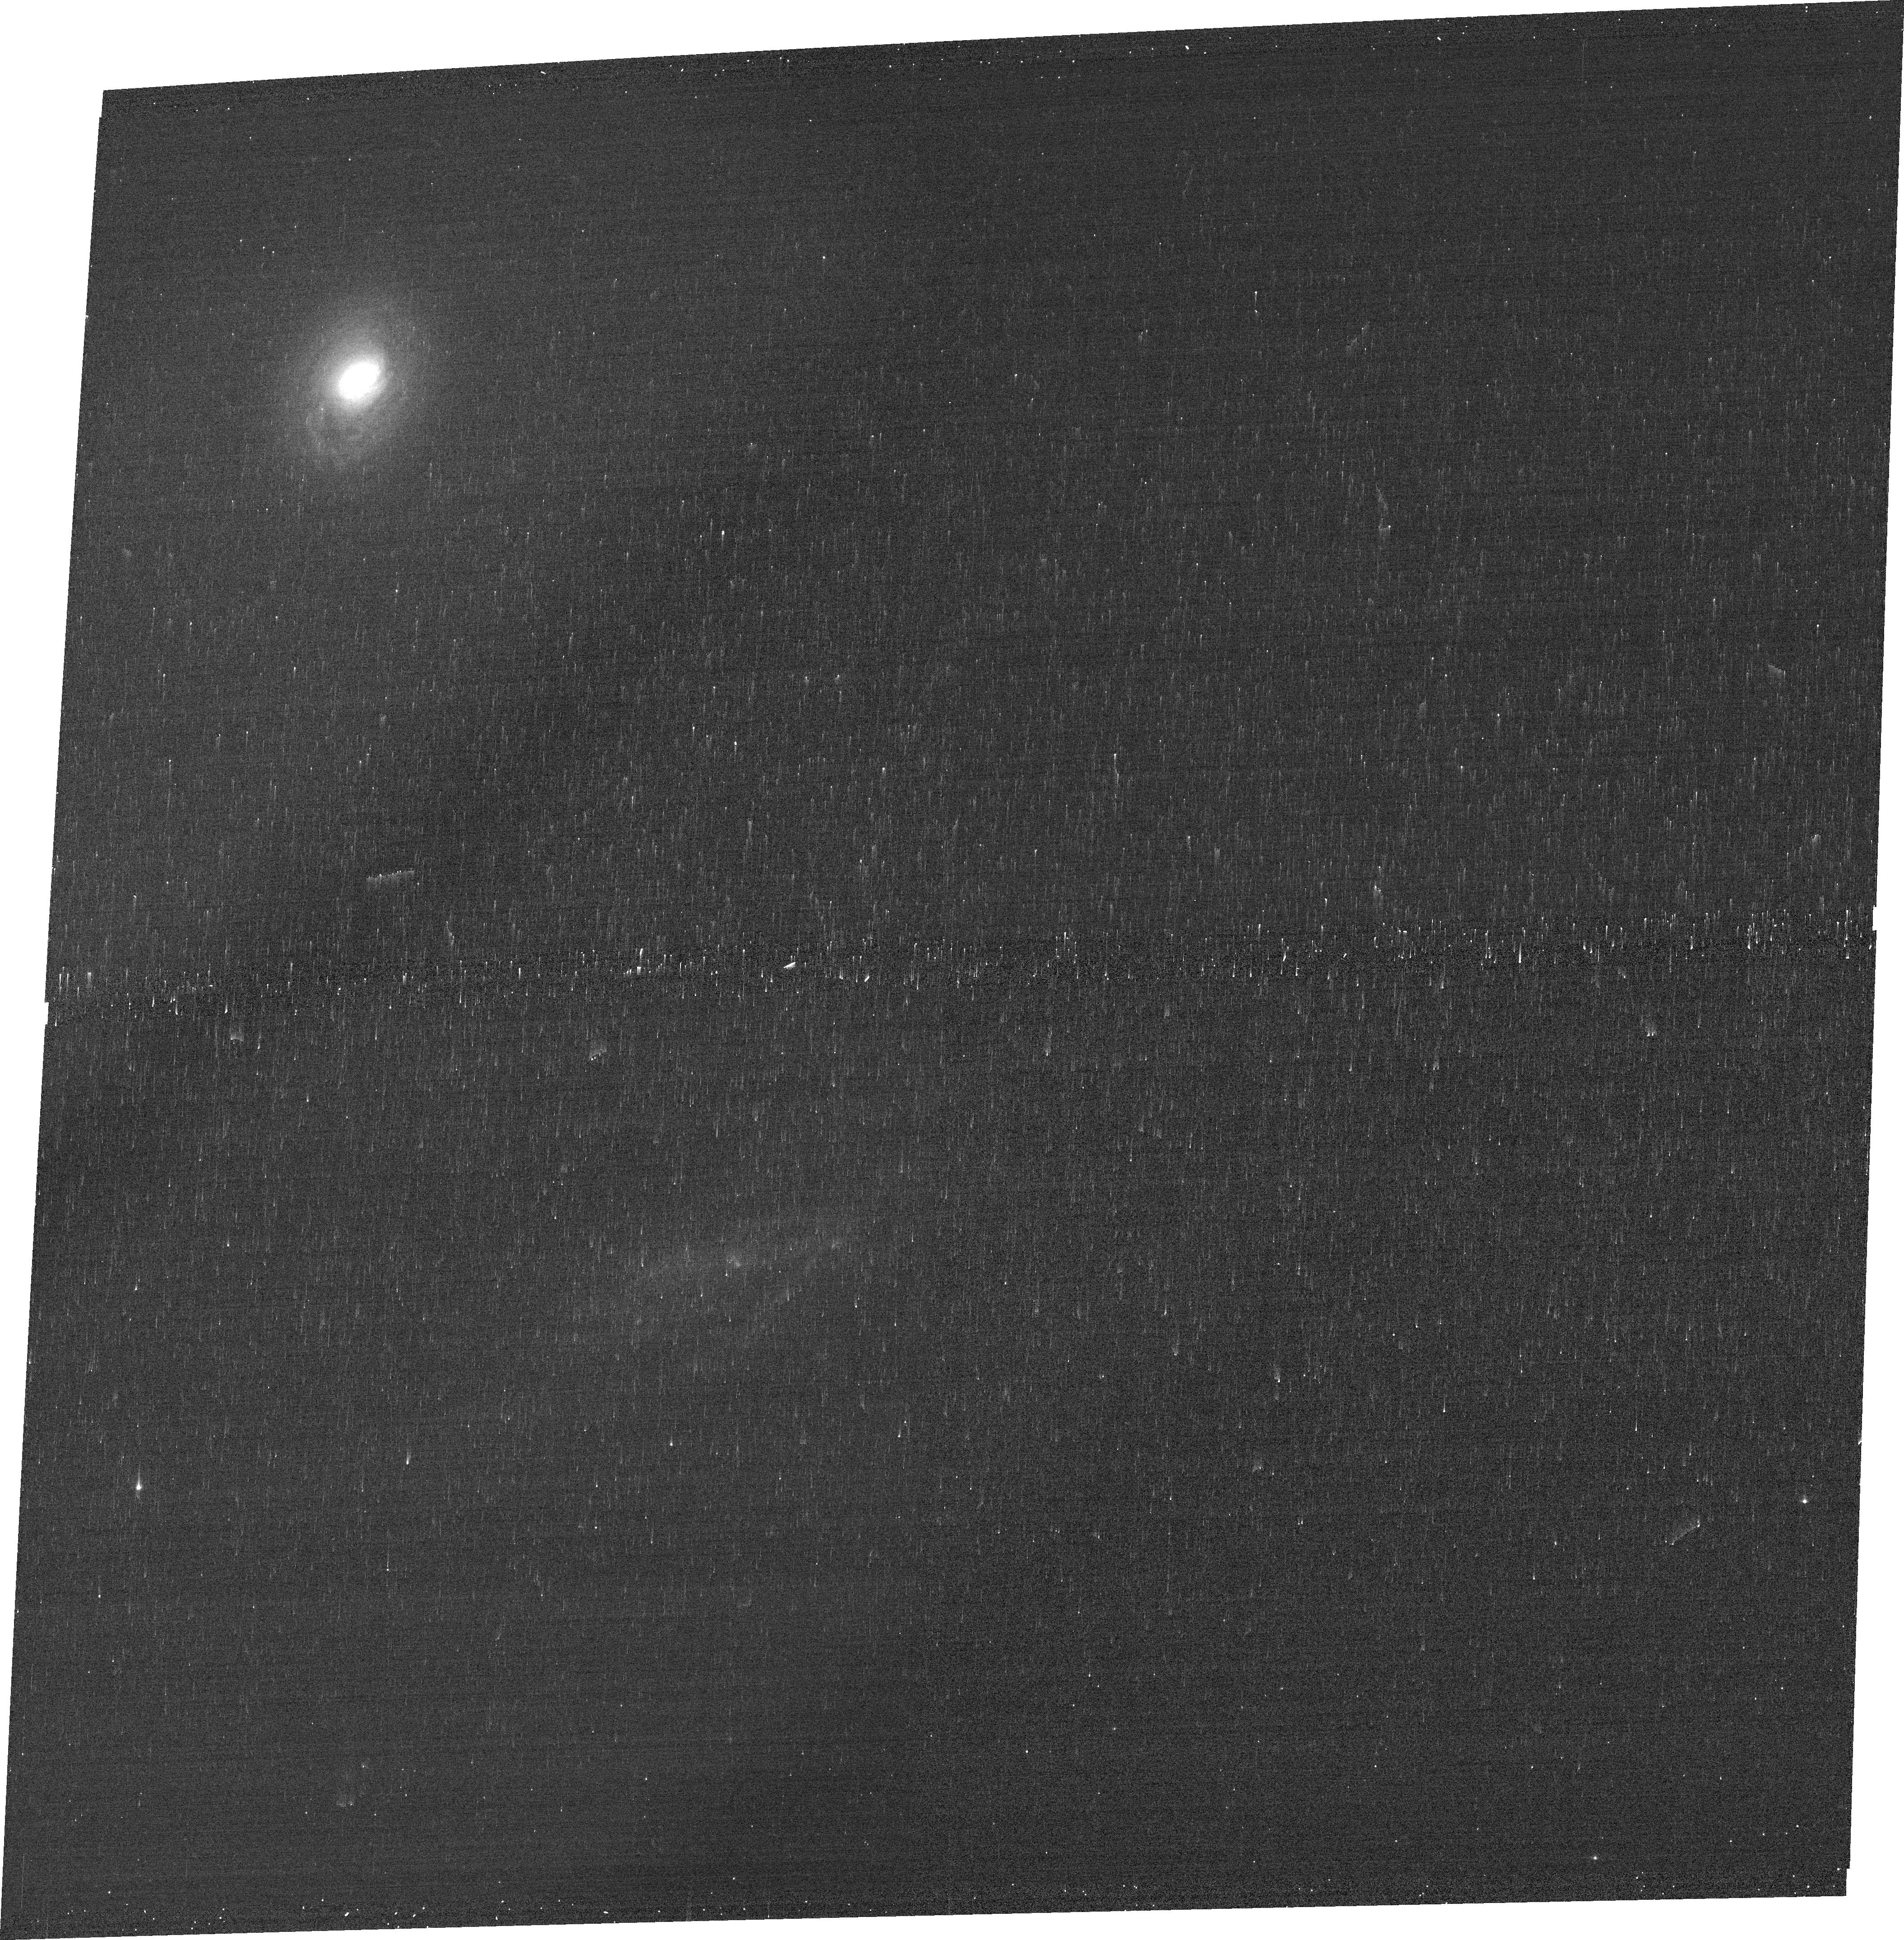
Target: MCG-03-34-064. Instrument: ACS/WFC. Filter: FR647M. Exposure: 3 min. Observation ID: jequ01010

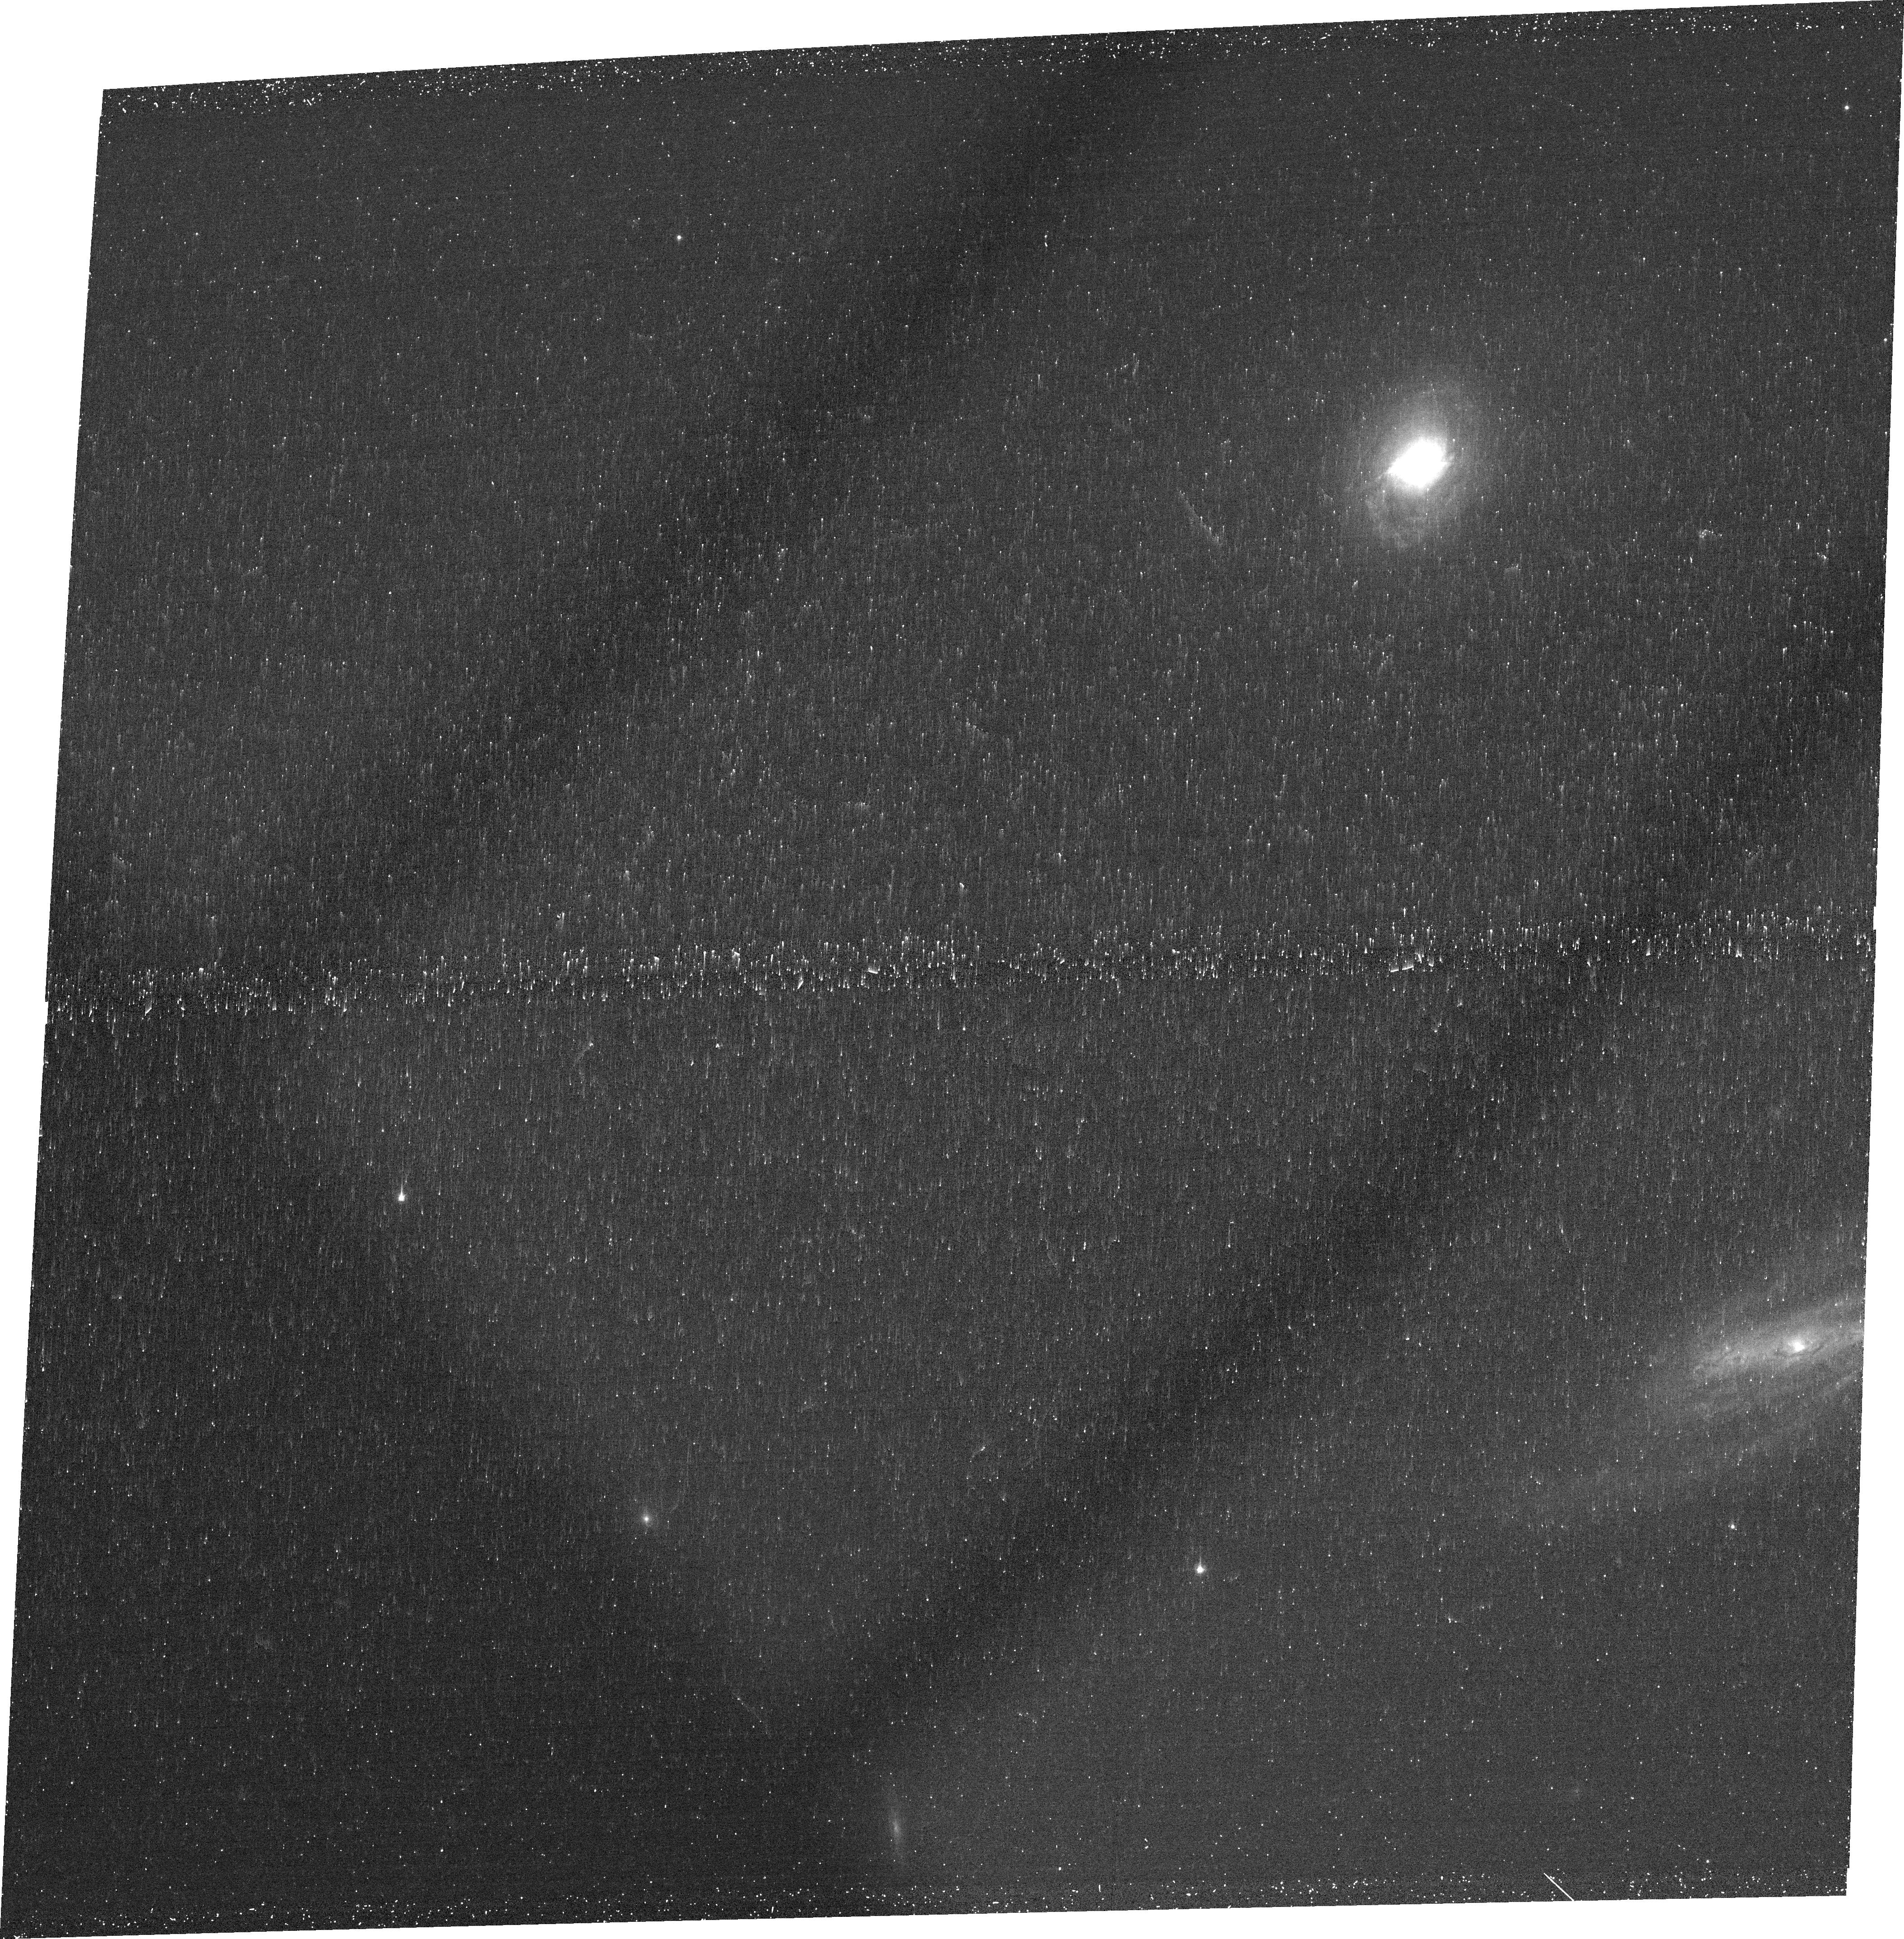
Target: MCG-03-34-064. Instrument: ACS/WFC. Filter: FR505N. Exposure: 25 min. Observation ID: jequ01020

TRACING X-RAY EMISSION REGIONS IN MCG-03-34-64 (PI: Turner, T. Jane)

MCG-03-34-64 is a nearby Seyfert galaxy with extremely heavy X-ray absorption that makes it one of the hardest sources in the X-ray sky. Consequently this is a superb candidate for study of the faint, extended, circumnuclear X-ray emission. Chandra imaging results for other nearby Compton-thick AGN show structure on a scale of hundreds of pc coincident with the Narrow Line Region gas. Following on from those successful observations we request a 50 ks ACIS-S exposure to trace out the line emitting regions in MCG-03-34-64. We also ask for an HST orbit to map [Oiii] for comparison with the X-ray extent.